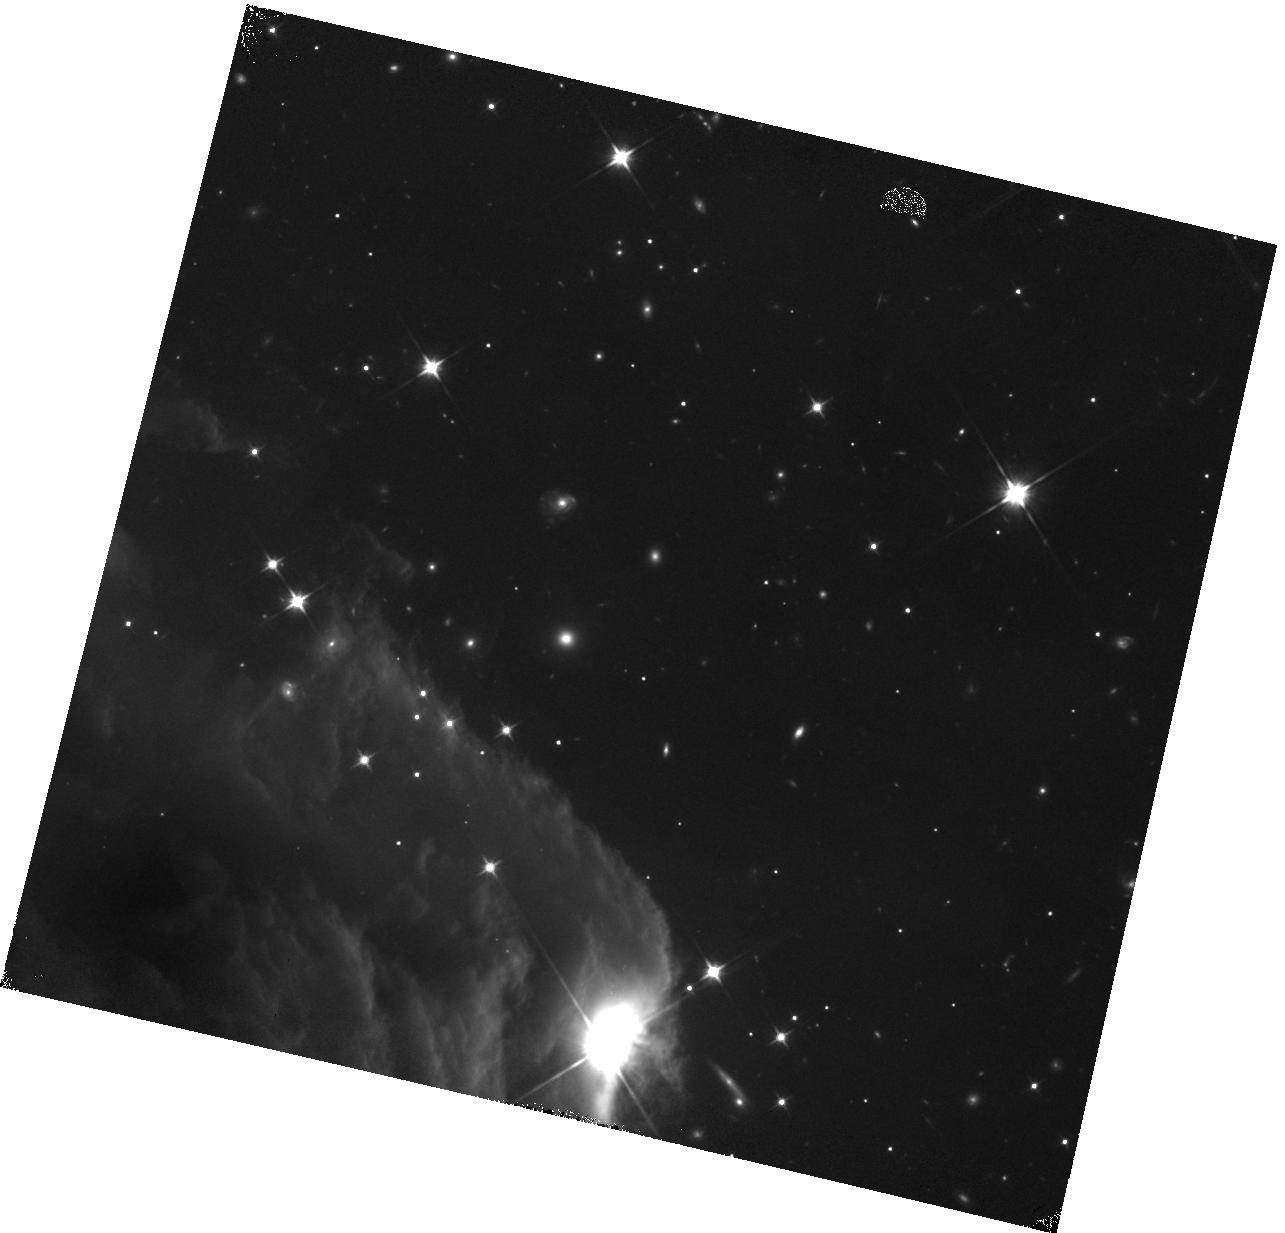
Target: HORSEHEAD-COPY
Instrument: WFC3/IR
Filter: F110W
Exposure: 18 min
Observation ID: hst_12812_58_wfc3_ir_f110w_ibxl58

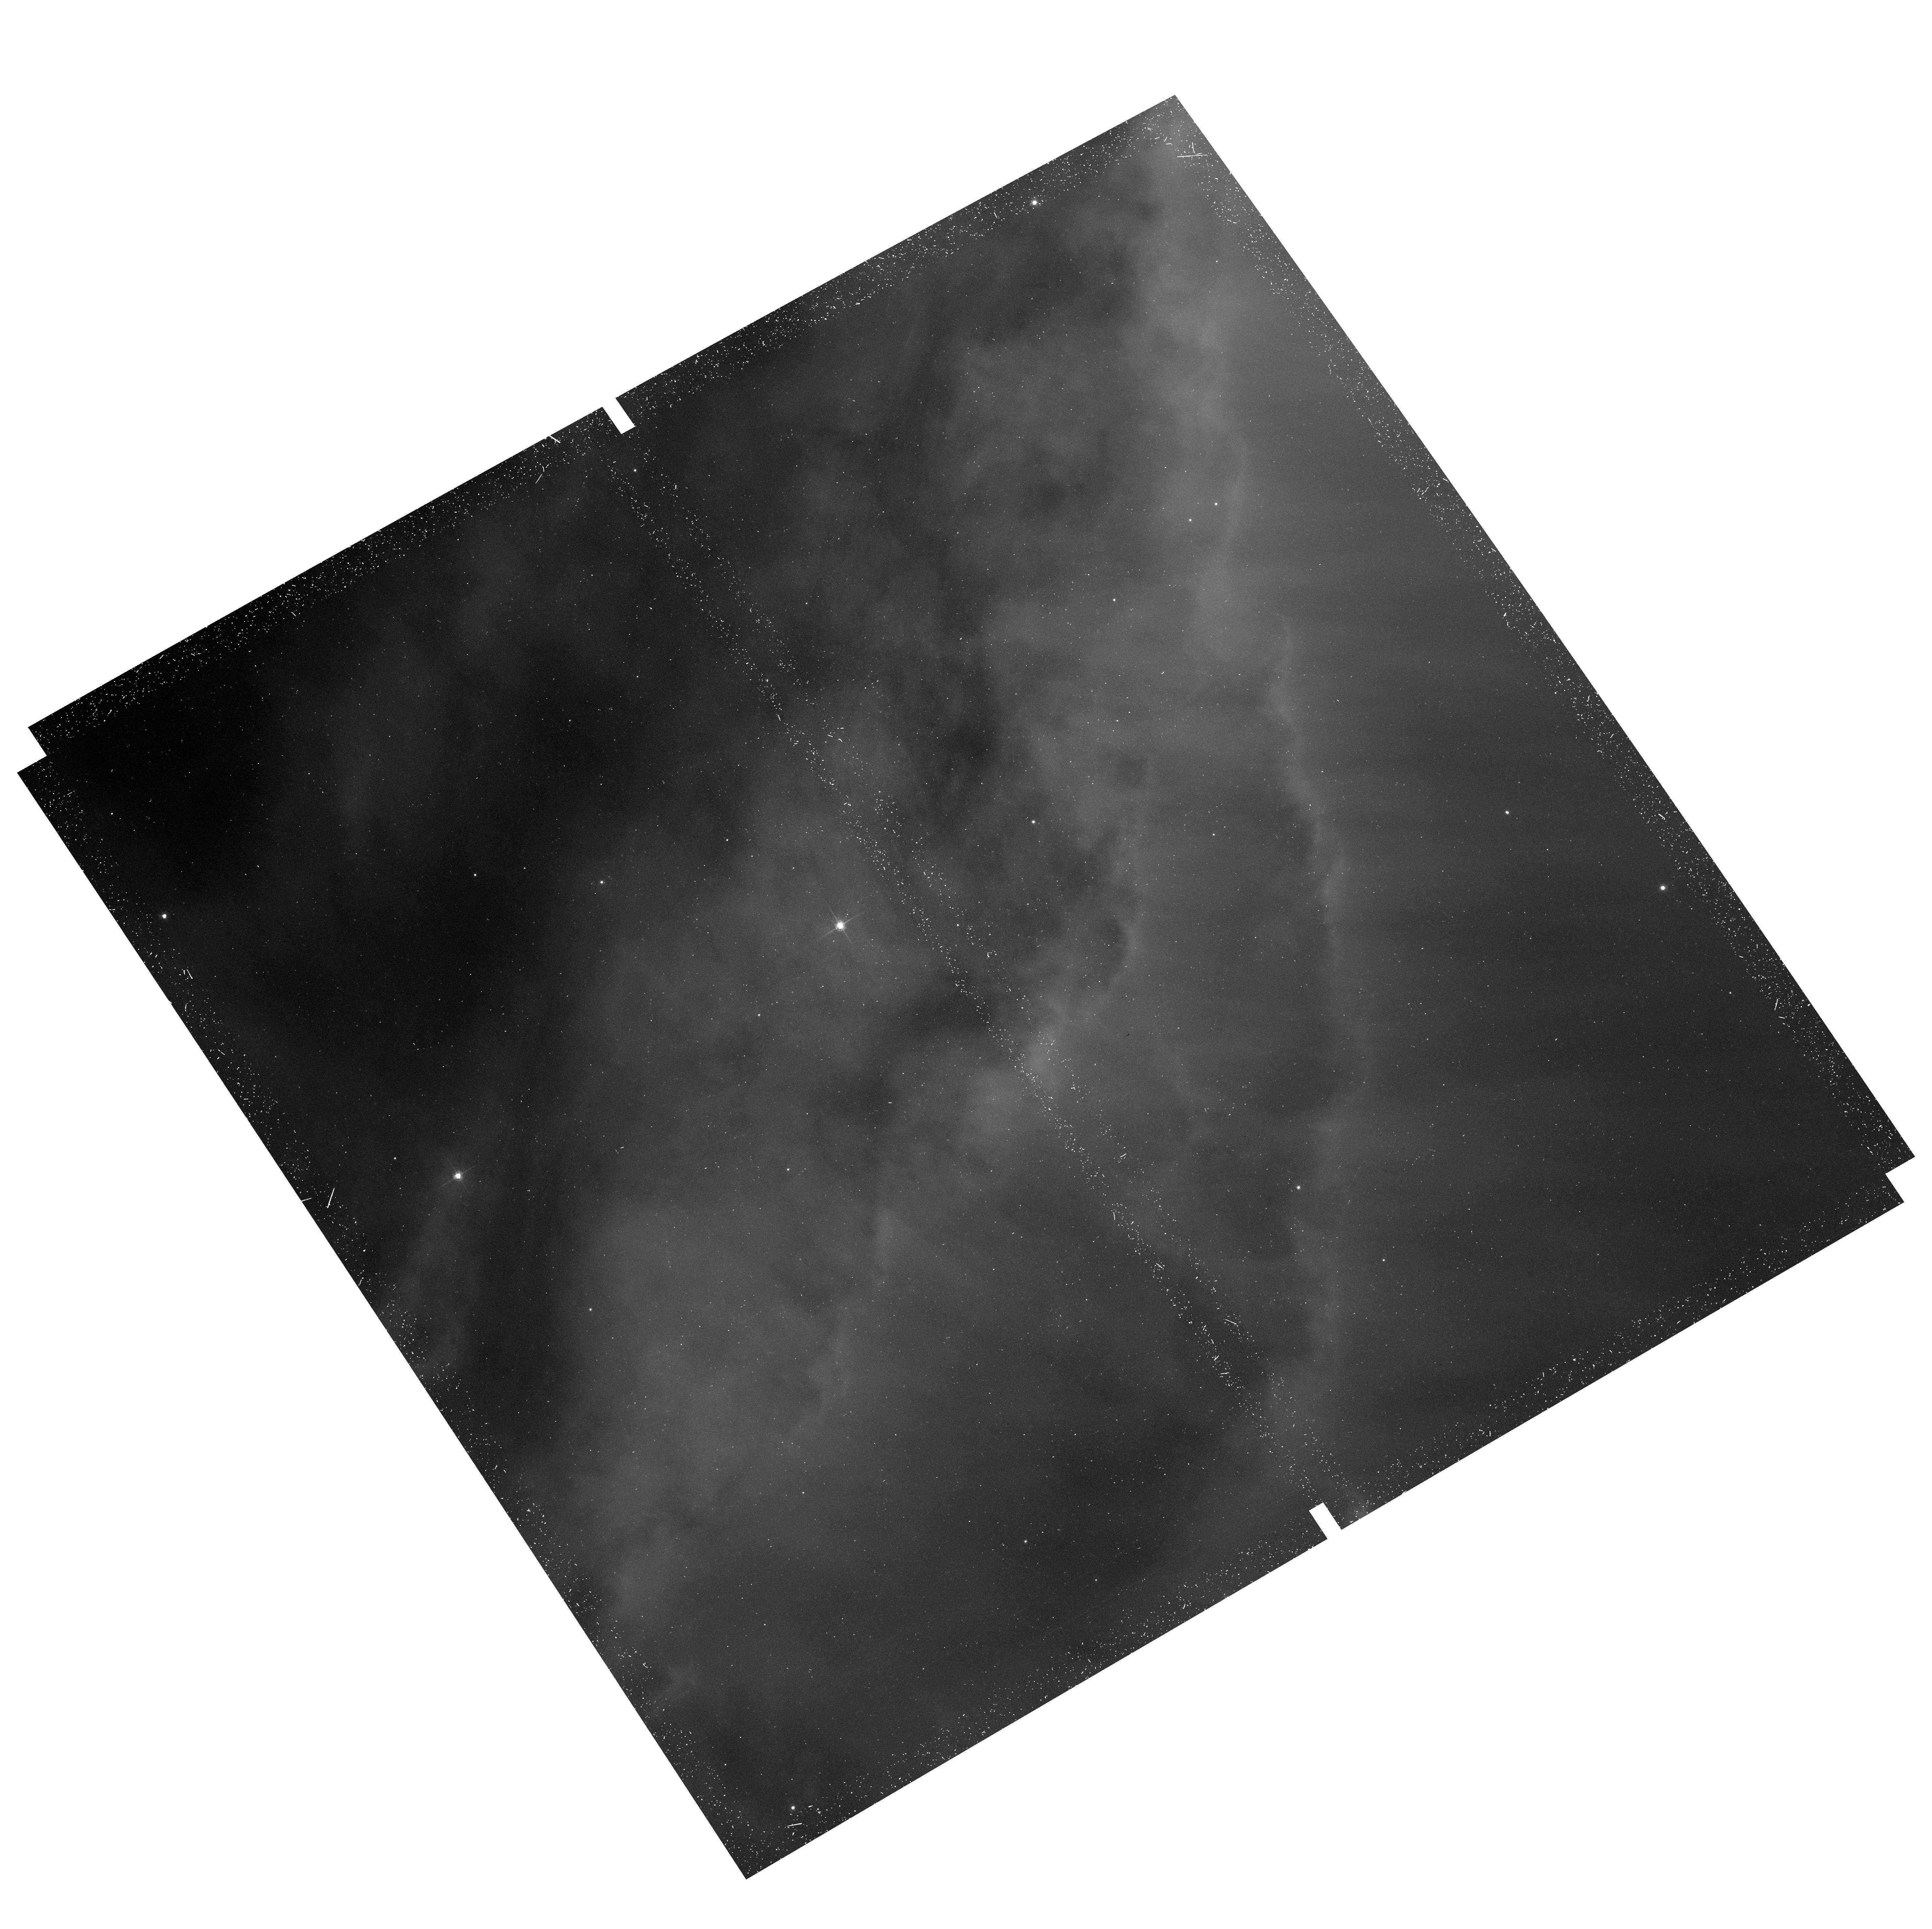
Target: field at RA 85.273°, Dec -2.548°
Instrument: ACS/WFC
Filter: F658N
Exposure: 37 min
Observation ID: hst_12812_54_acs_wfc_f658n_jbxl54

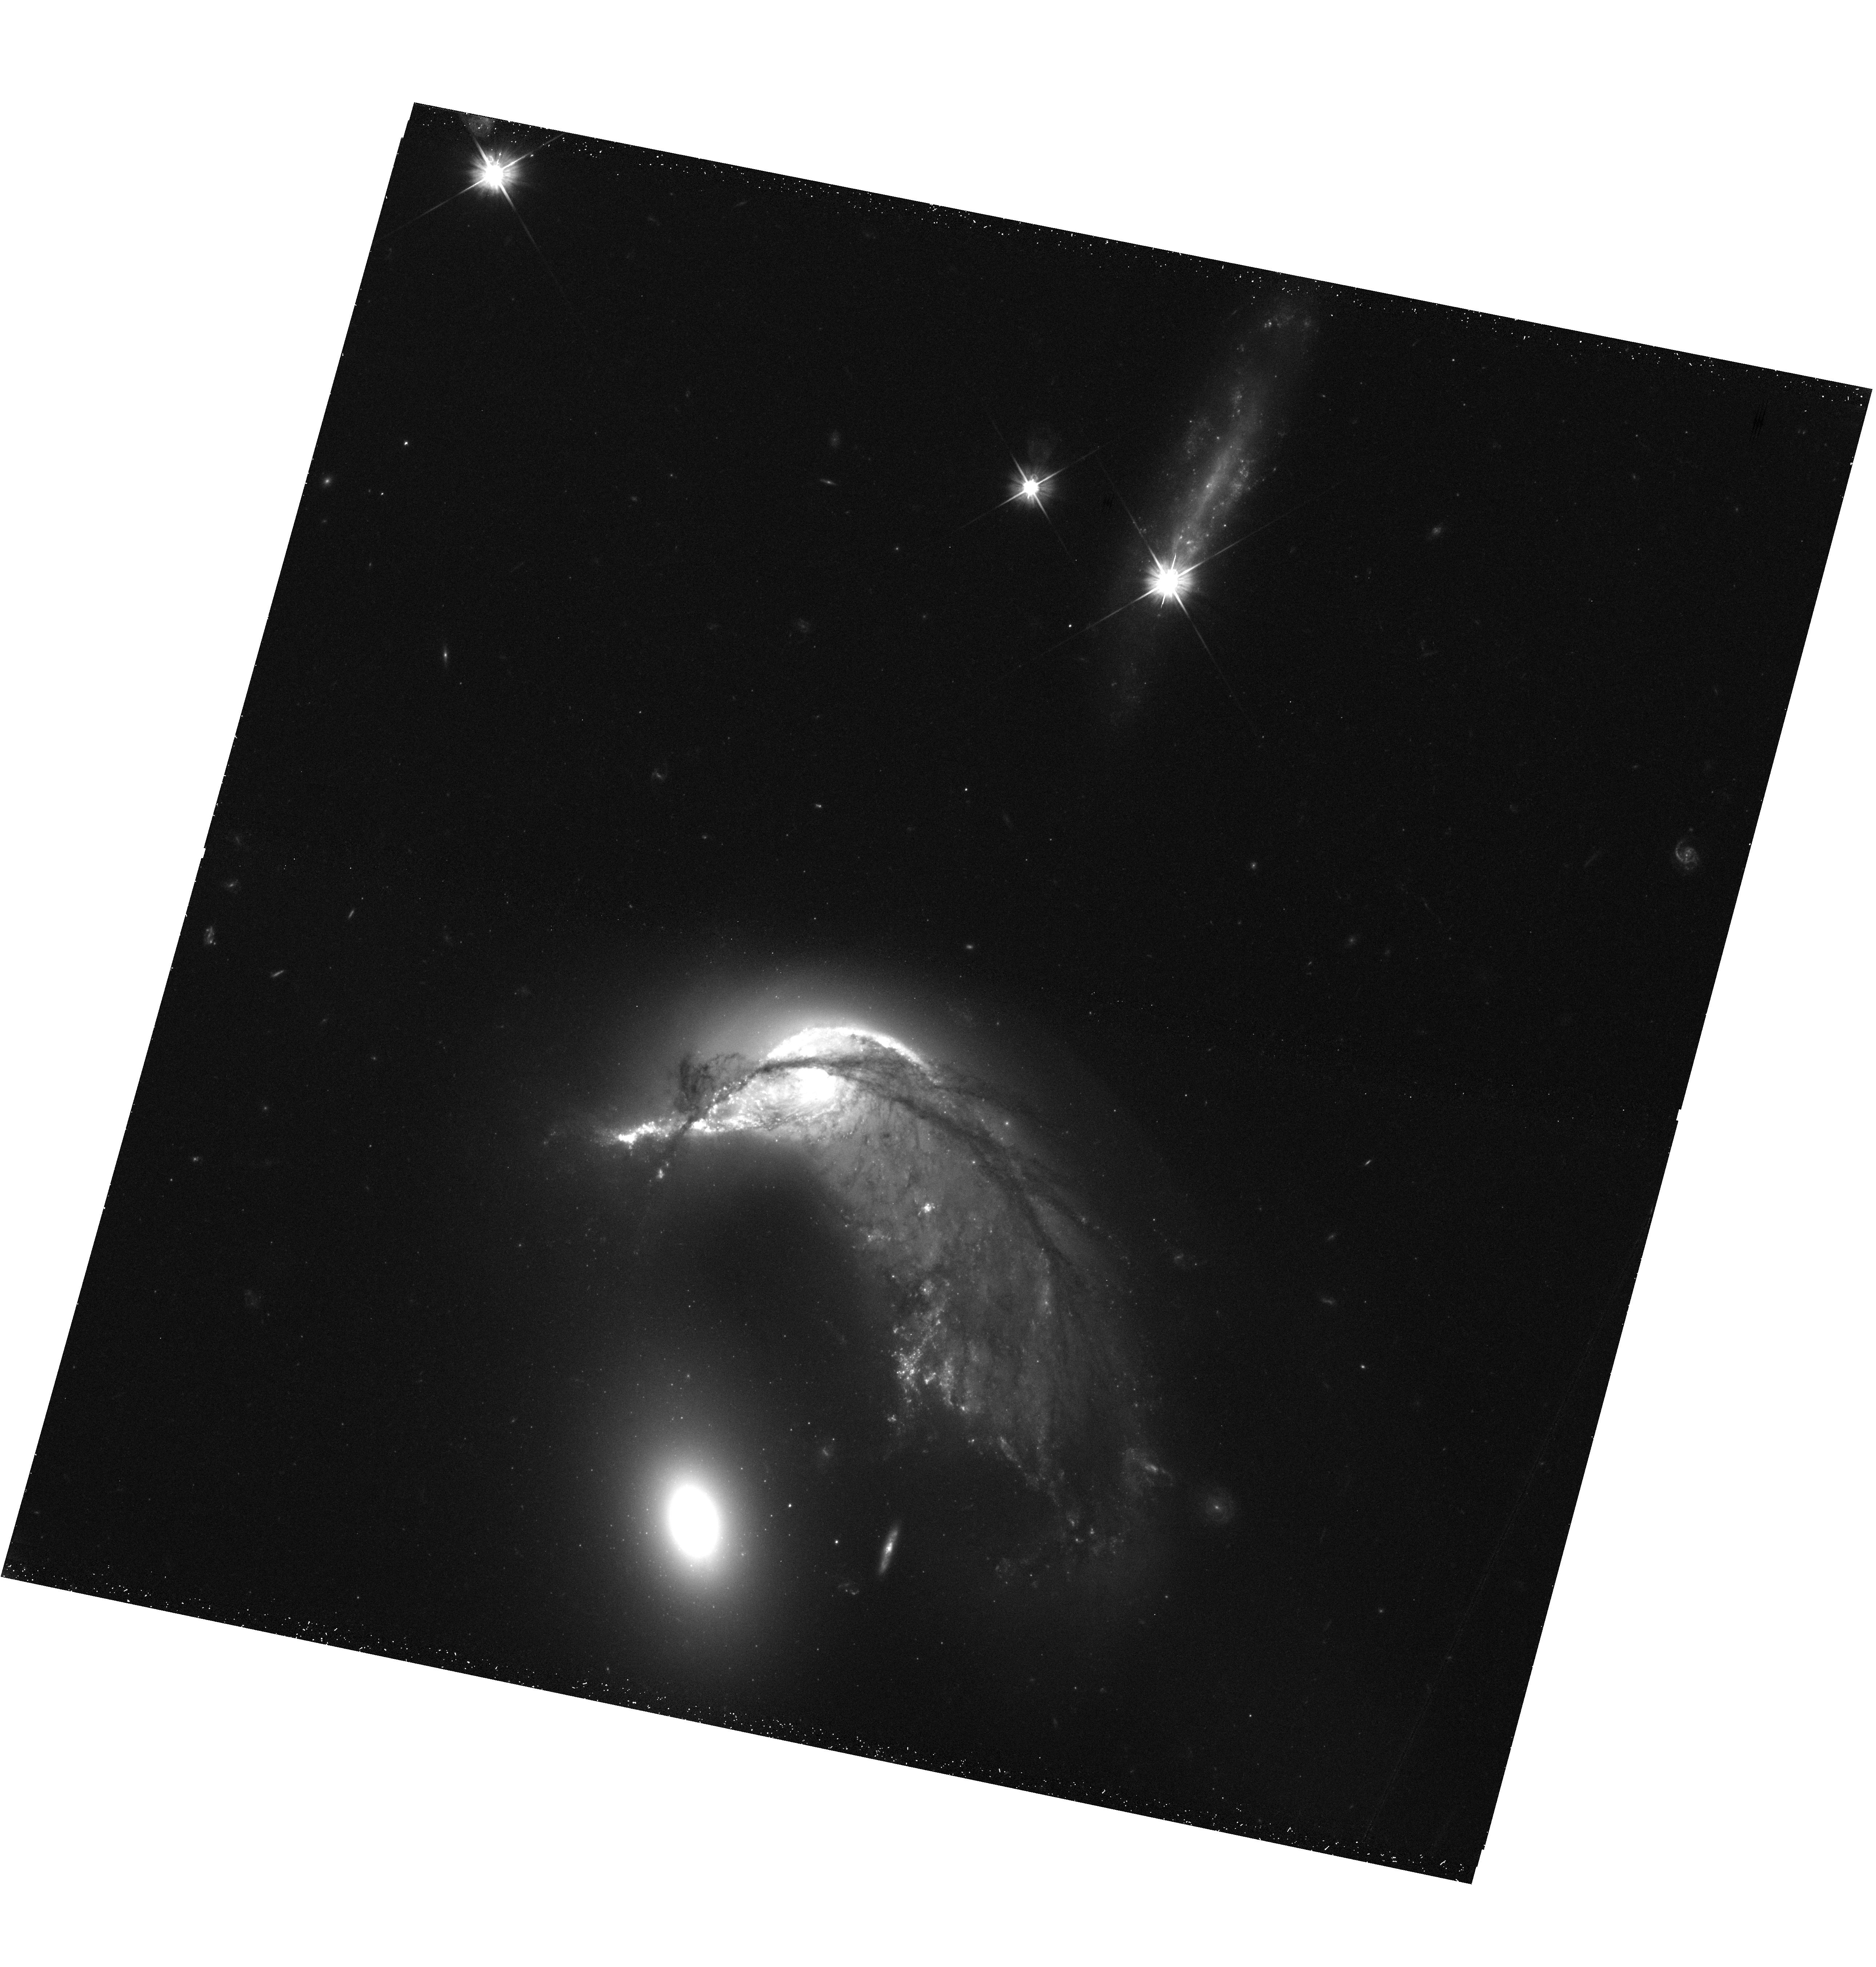
Target: ARP-142
Instrument: WFC3/UVIS
Filter: F606W
Exposure: 25 min
Observation ID: hst_12812_01_wfc3_uvis_f606w_ibxl01

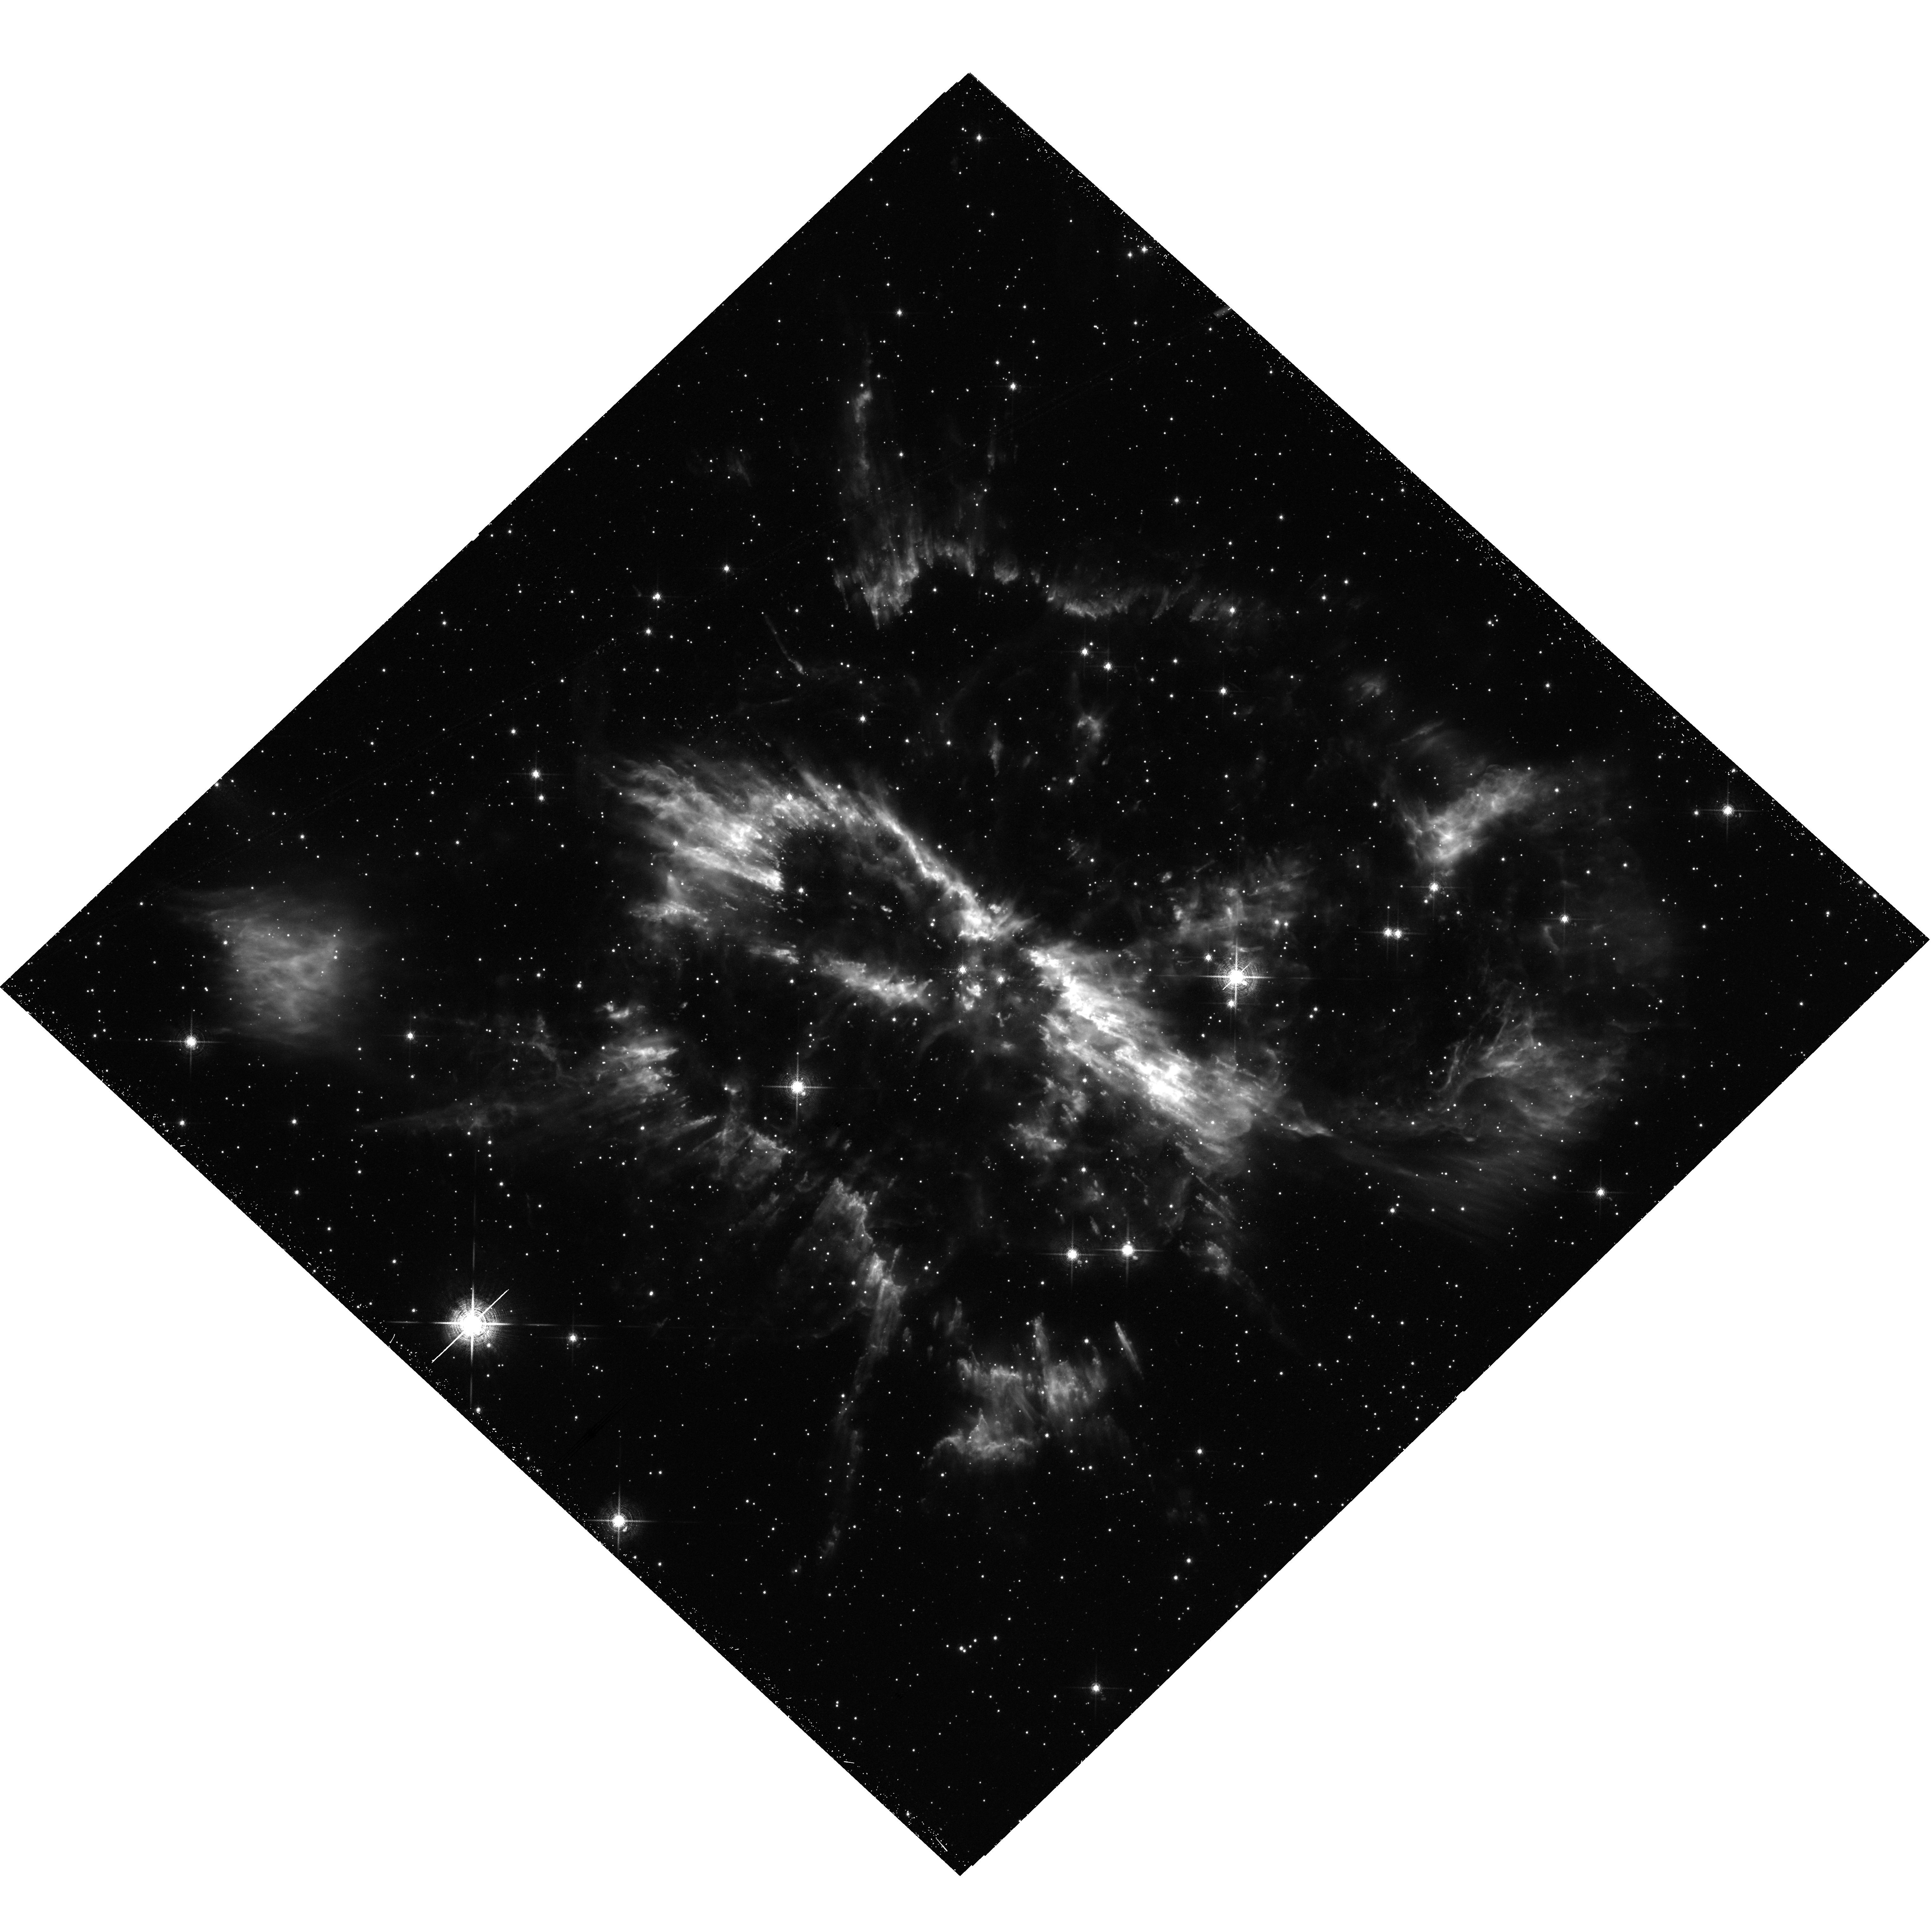
Target: NGC-5189
Instrument: WFC3/UVIS
Filter: F673N
Exposure: 1.2 h
Observation ID: hst_12812_04_wfc3_uvis_f673n_ibxl04

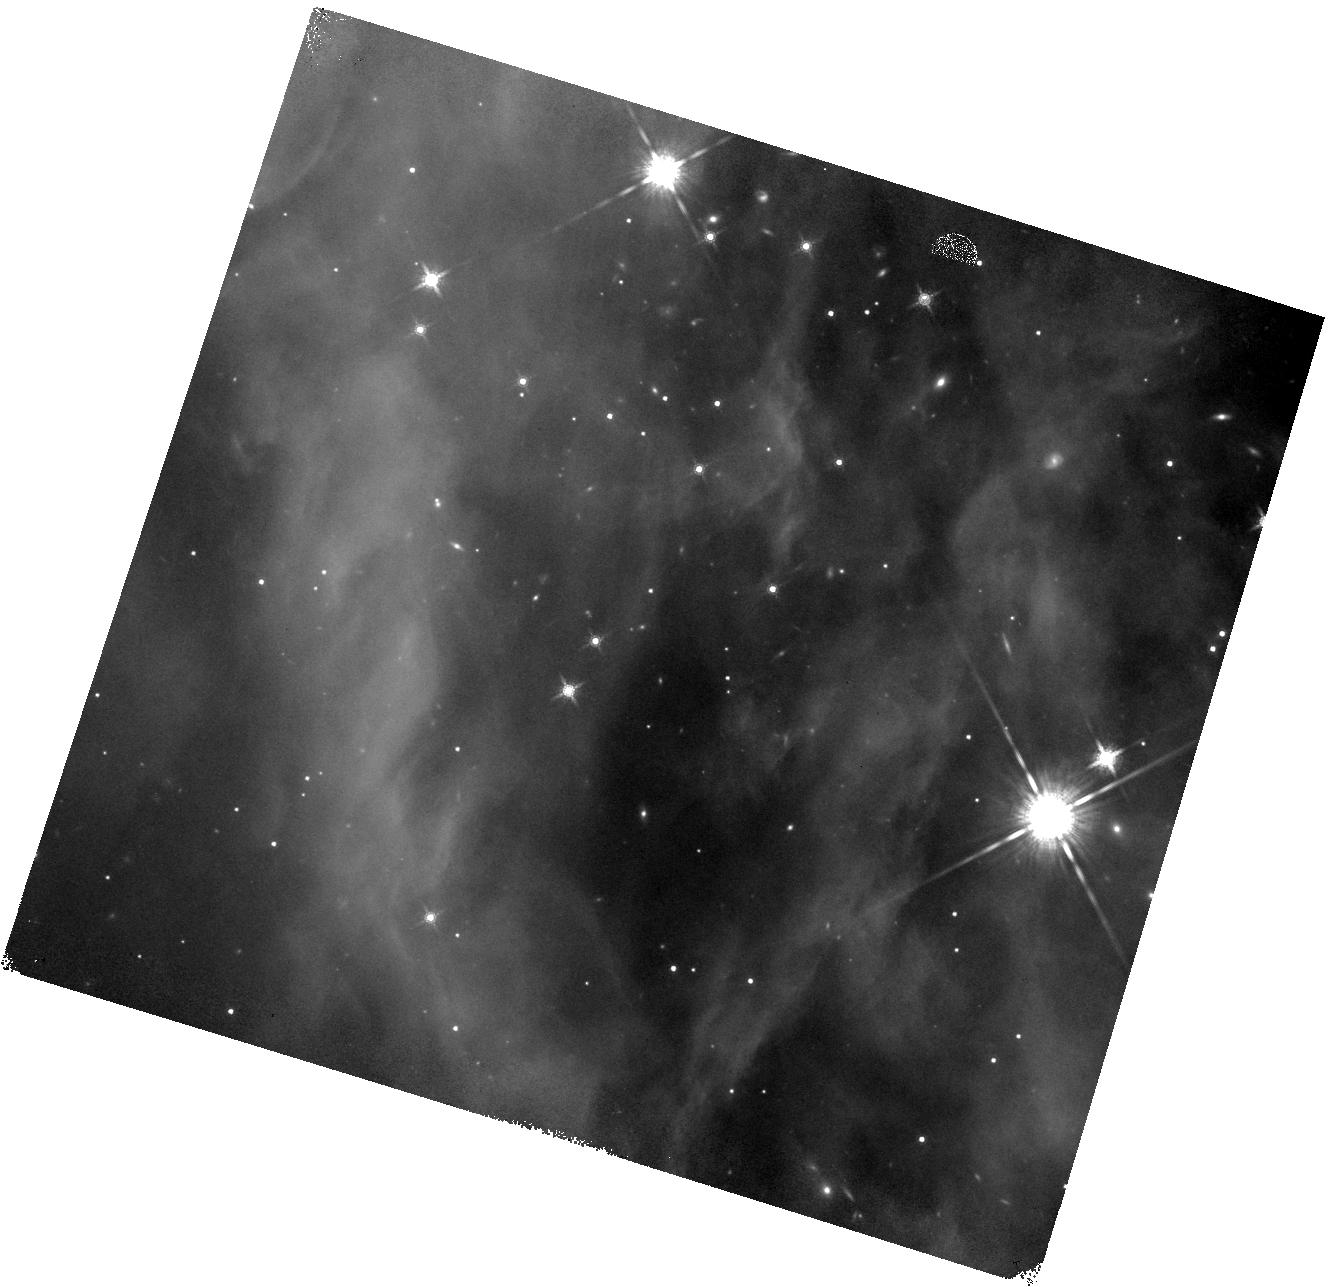
Target: HORSEHEAD-COPY
Instrument: WFC3/IR
Filter: F160W
Exposure: 23 min
Observation ID: hst_12812_56_wfc3_ir_f160w_ibxl56

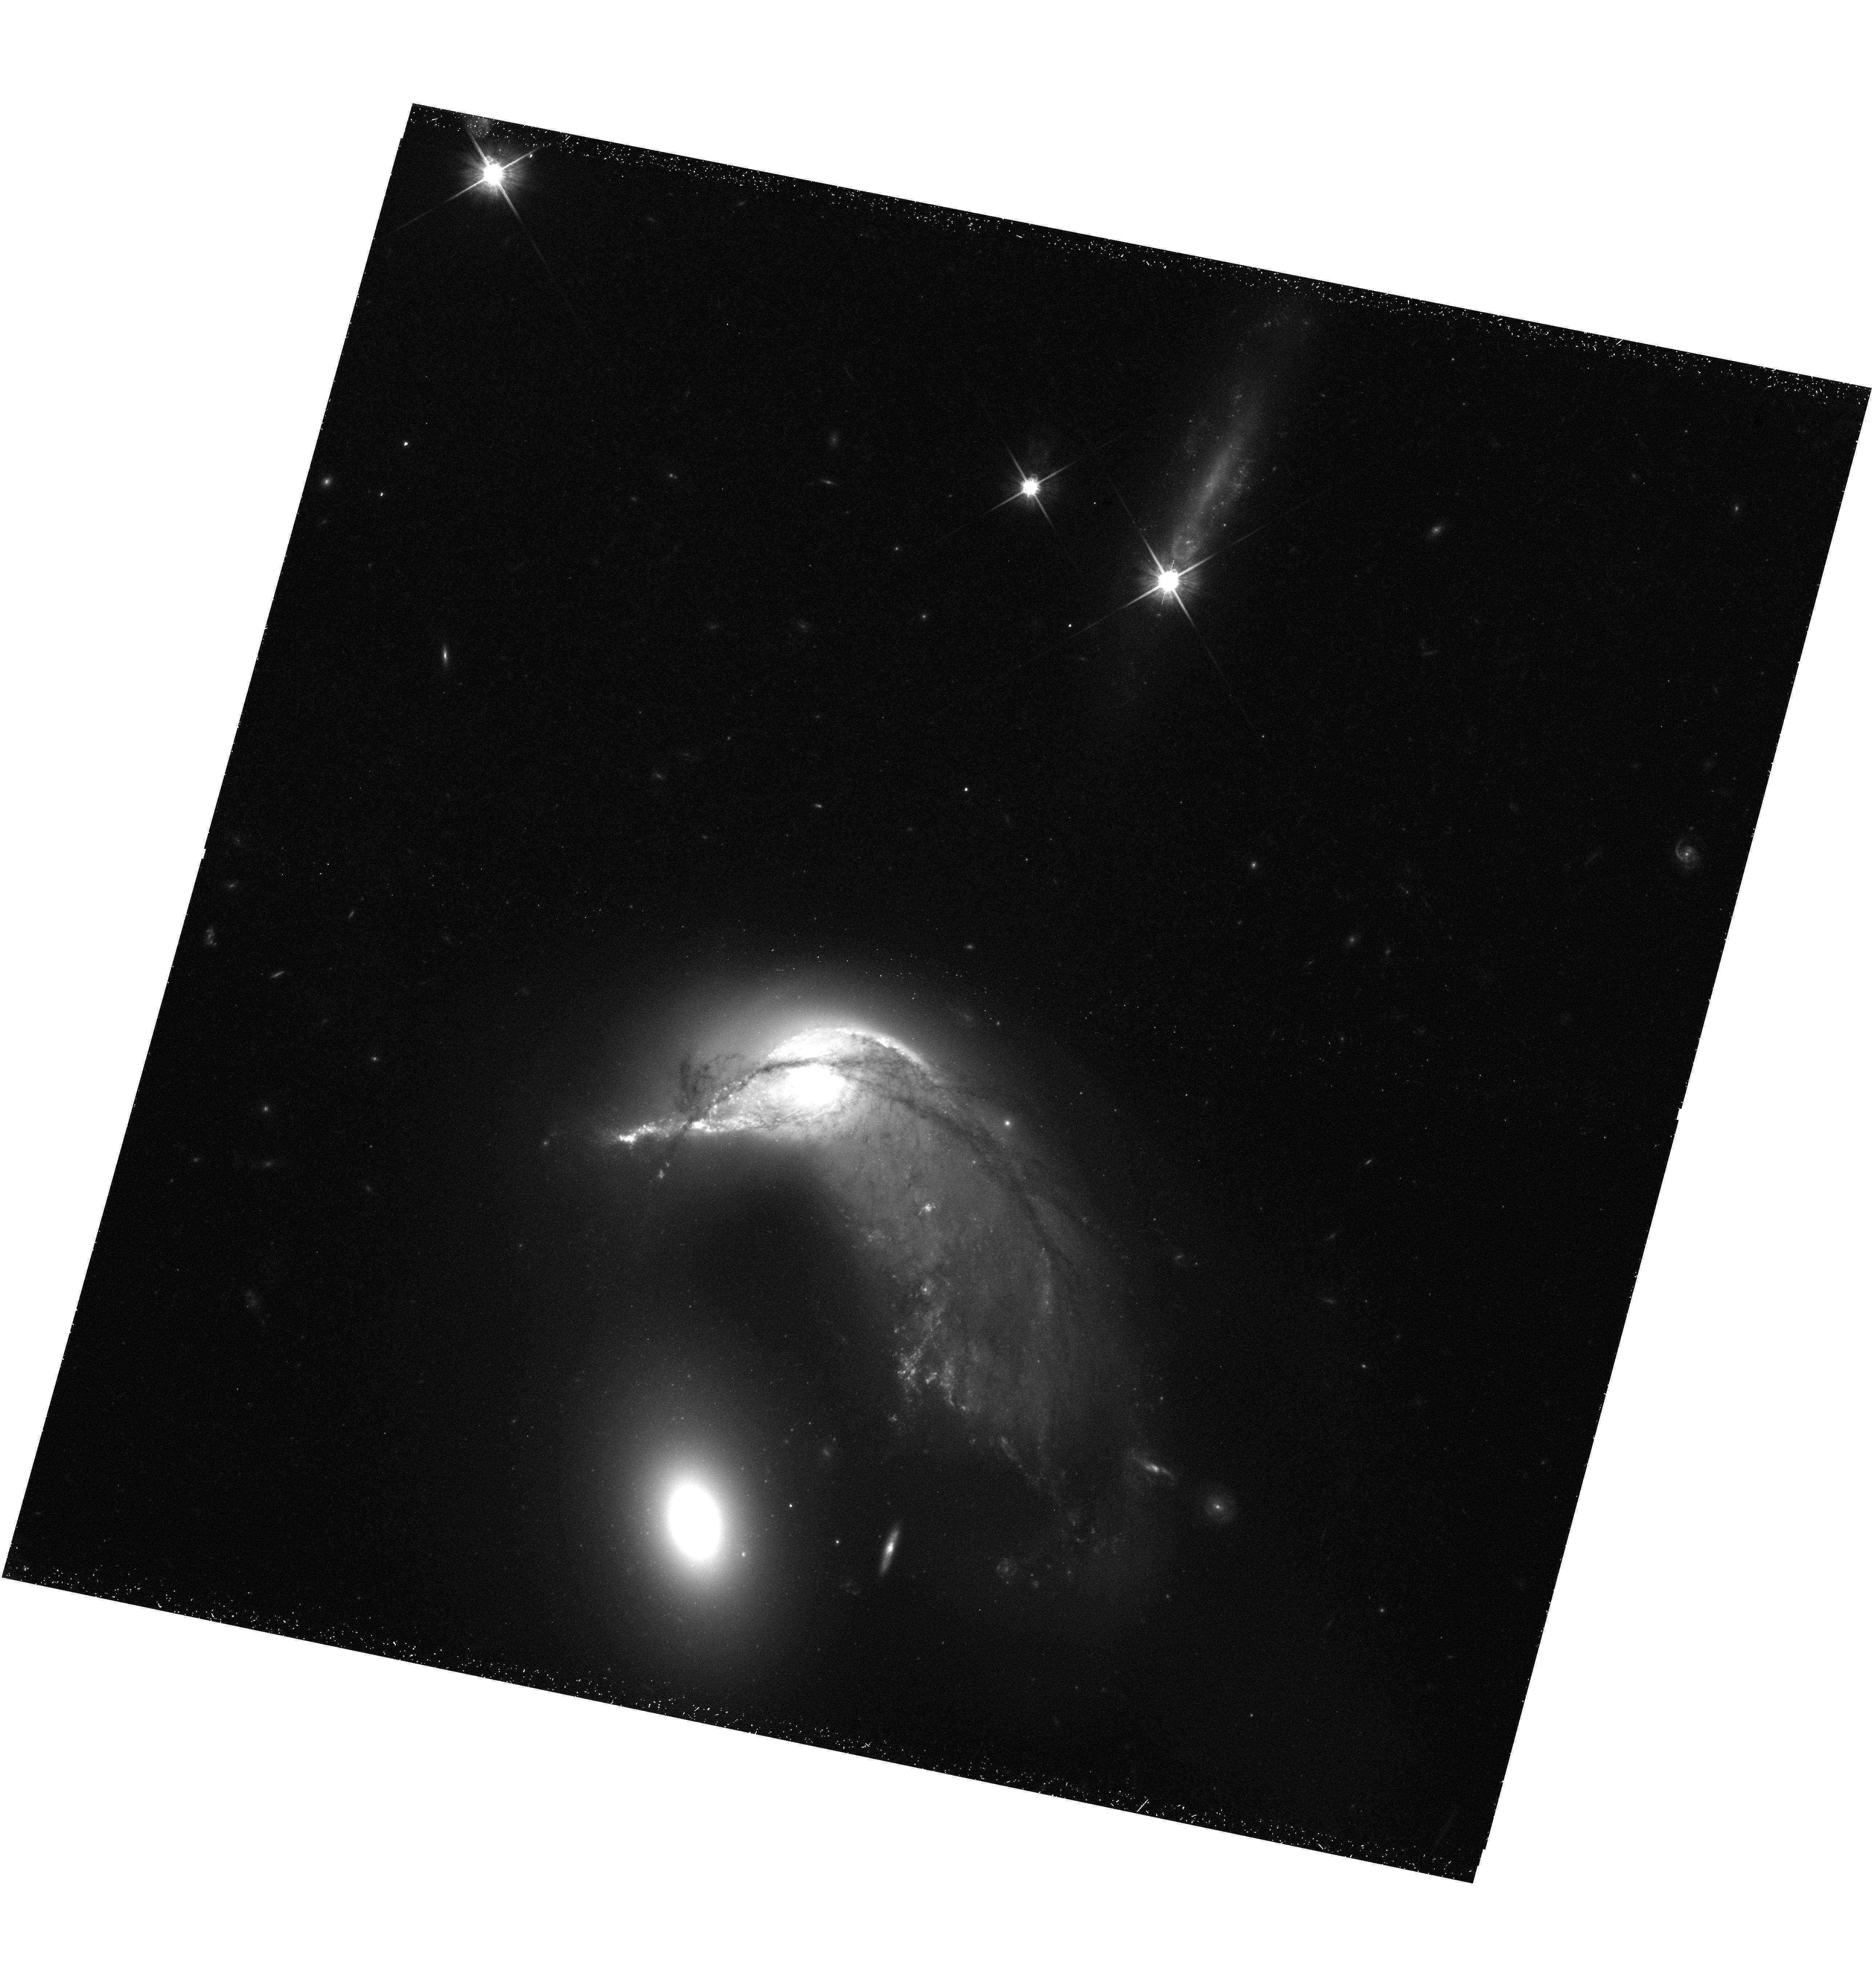
Target: ARP-142
Instrument: WFC3/UVIS
Filter: F814W
Exposure: 44 min
Observation ID: hst_12812_01_wfc3_uvis_f814w_ibxl01

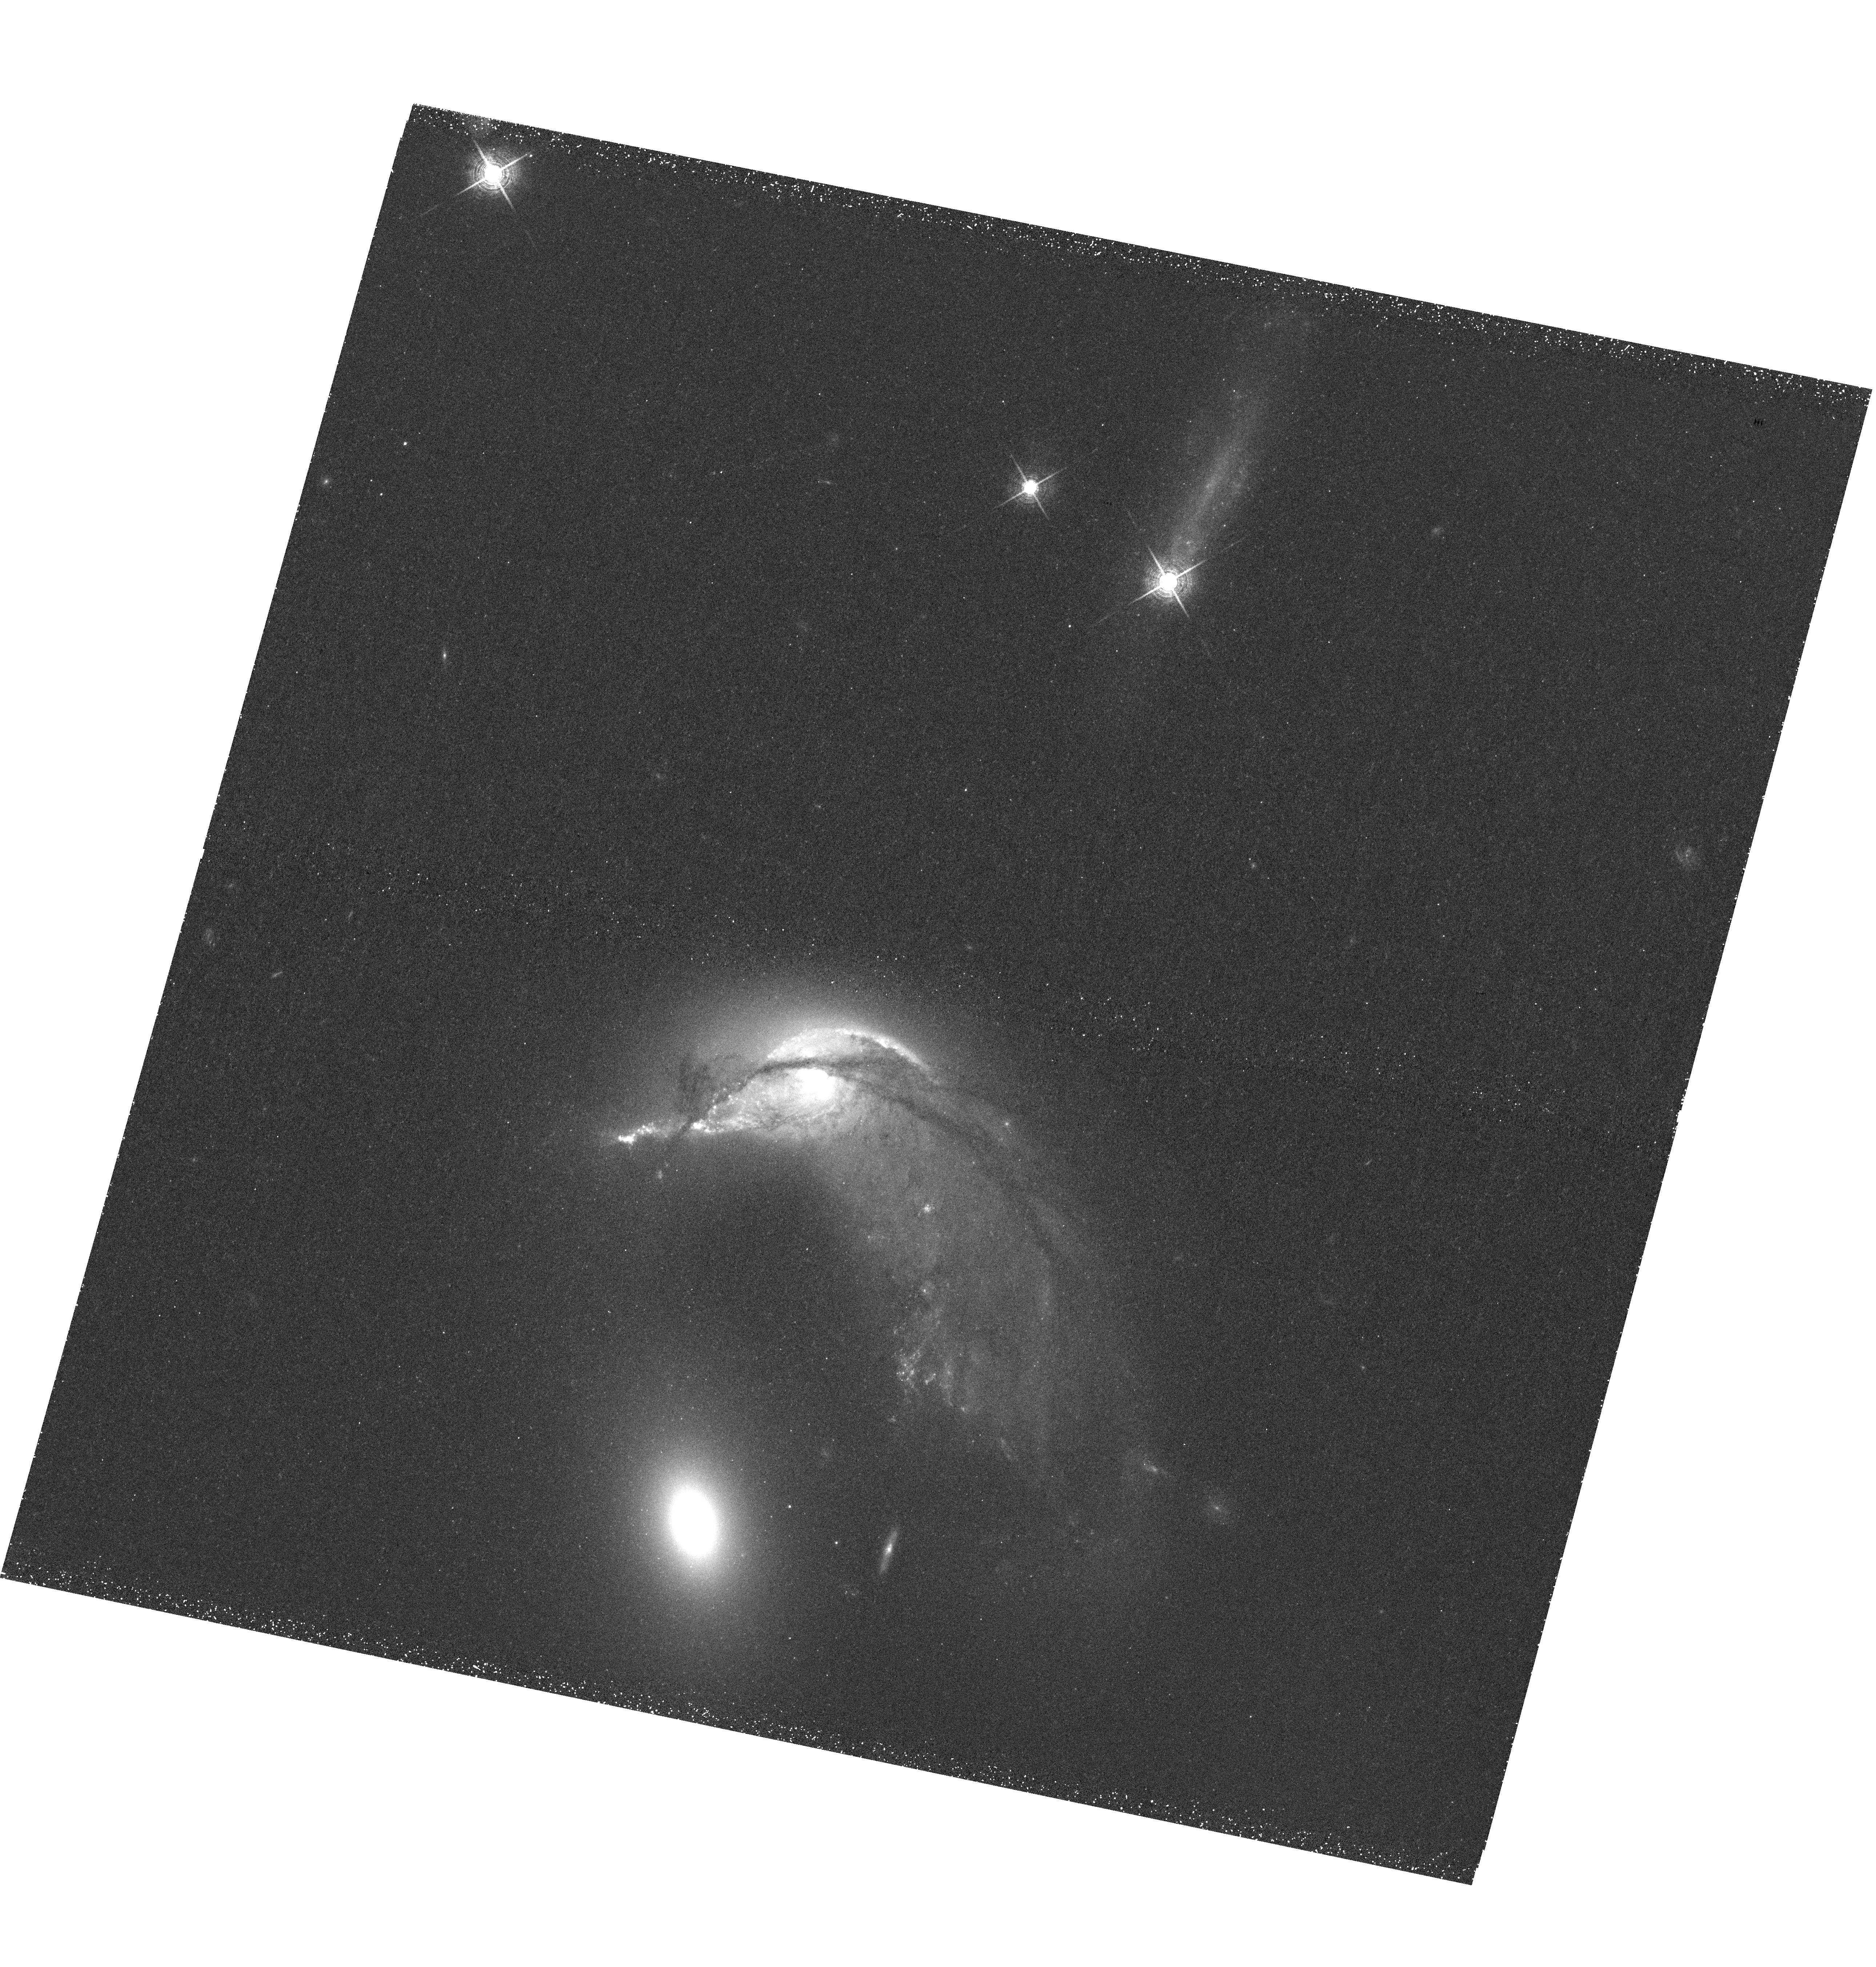
Target: ARP-142
Instrument: WFC3/UVIS
Filter: F657N
Exposure: 1 h
Observation ID: hst_12812_01_wfc3_uvis_f657n_ibxl01

Hubble Heritage (PI: Levay, Zolt)

We are proposing new observations for the Hubble Heritage project in cycle 19 and 20. We have identified new targets that will be used to produce high-quality, high-impact images that ensure continued public support for the Hubble mission. This proposal is submitted to the cycle 19 DD program to provide new images that will be obtained and released over the coming year. Our continuing ability to do science with HST and our hopes for JWST depend crucially on public support generated by our continuing commitment to sharing new images with the public.